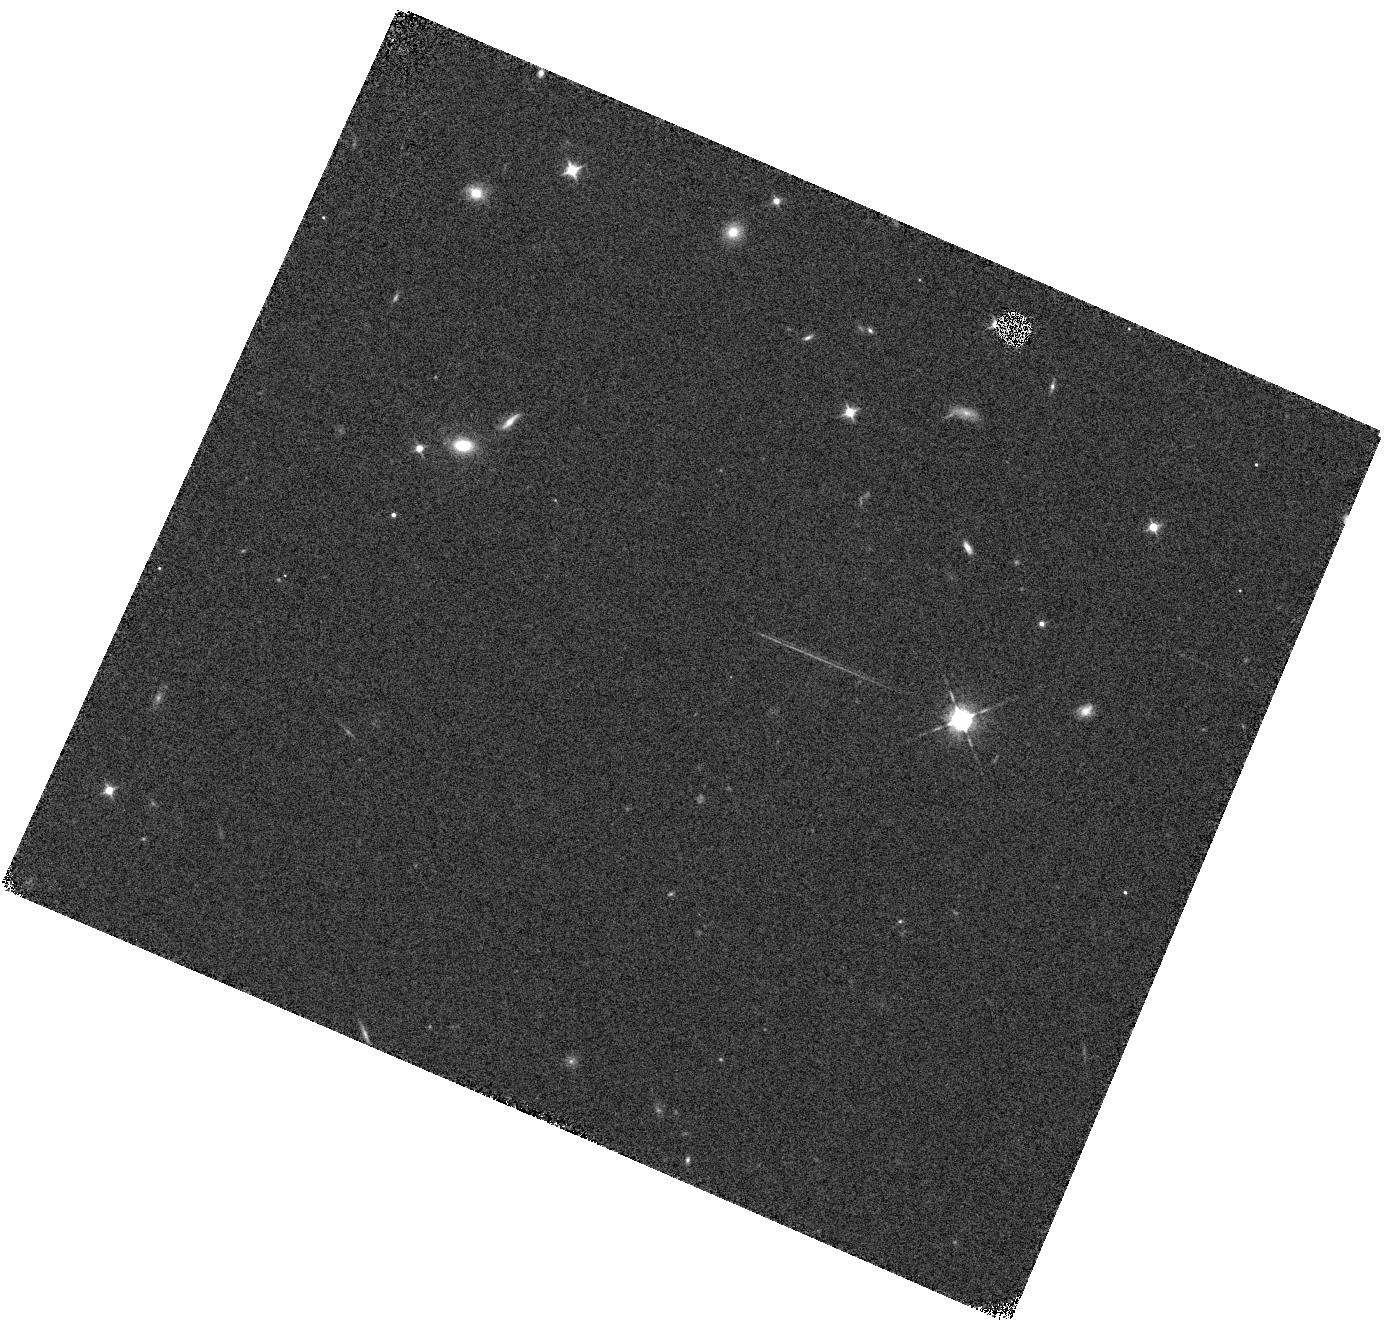
Target: GLEAMJ091734-001243
Instrument: WFC3/IR
Filter: F098M
Exposure: 7 min
Observation ID: hst_16184_06_wfc3_ir_f098m_iebt06

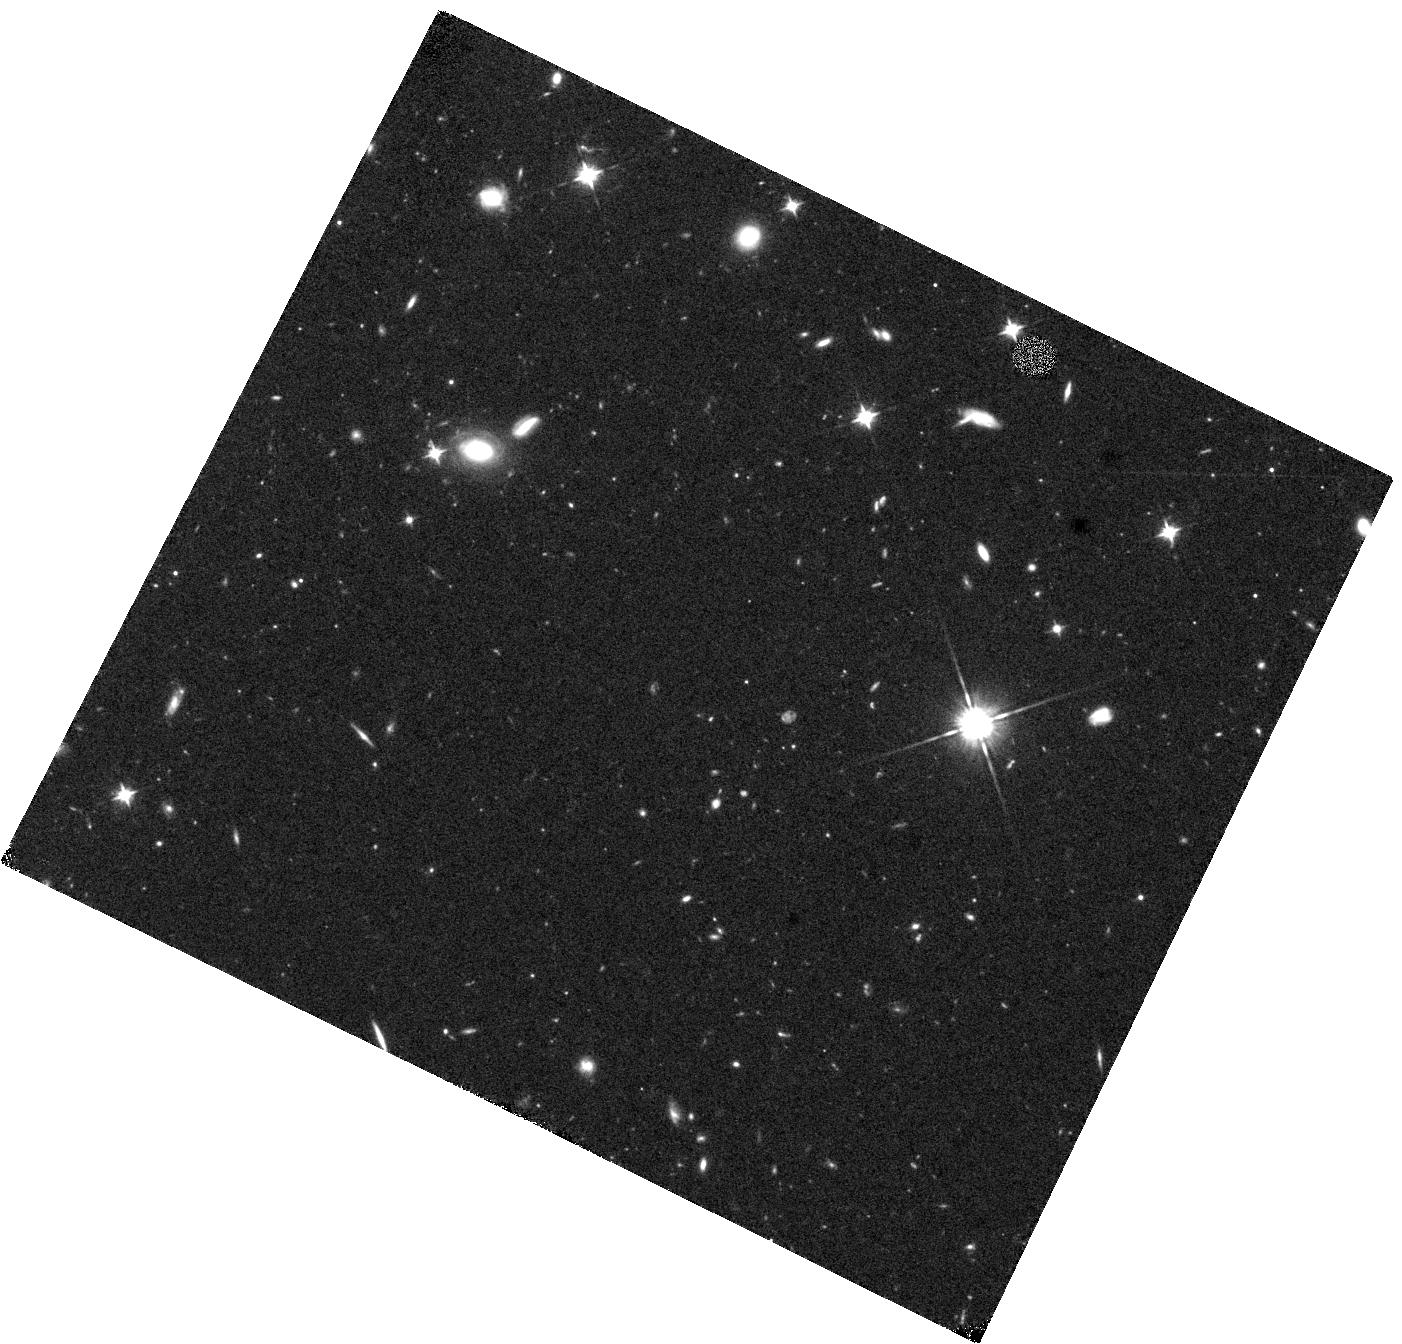
Target: GLEAMJ091734-001243
Instrument: WFC3/IR
Filter: F105W
Exposure: 40 min
Observation ID: hst_16184_01_wfc3_ir_f105w_iebt01

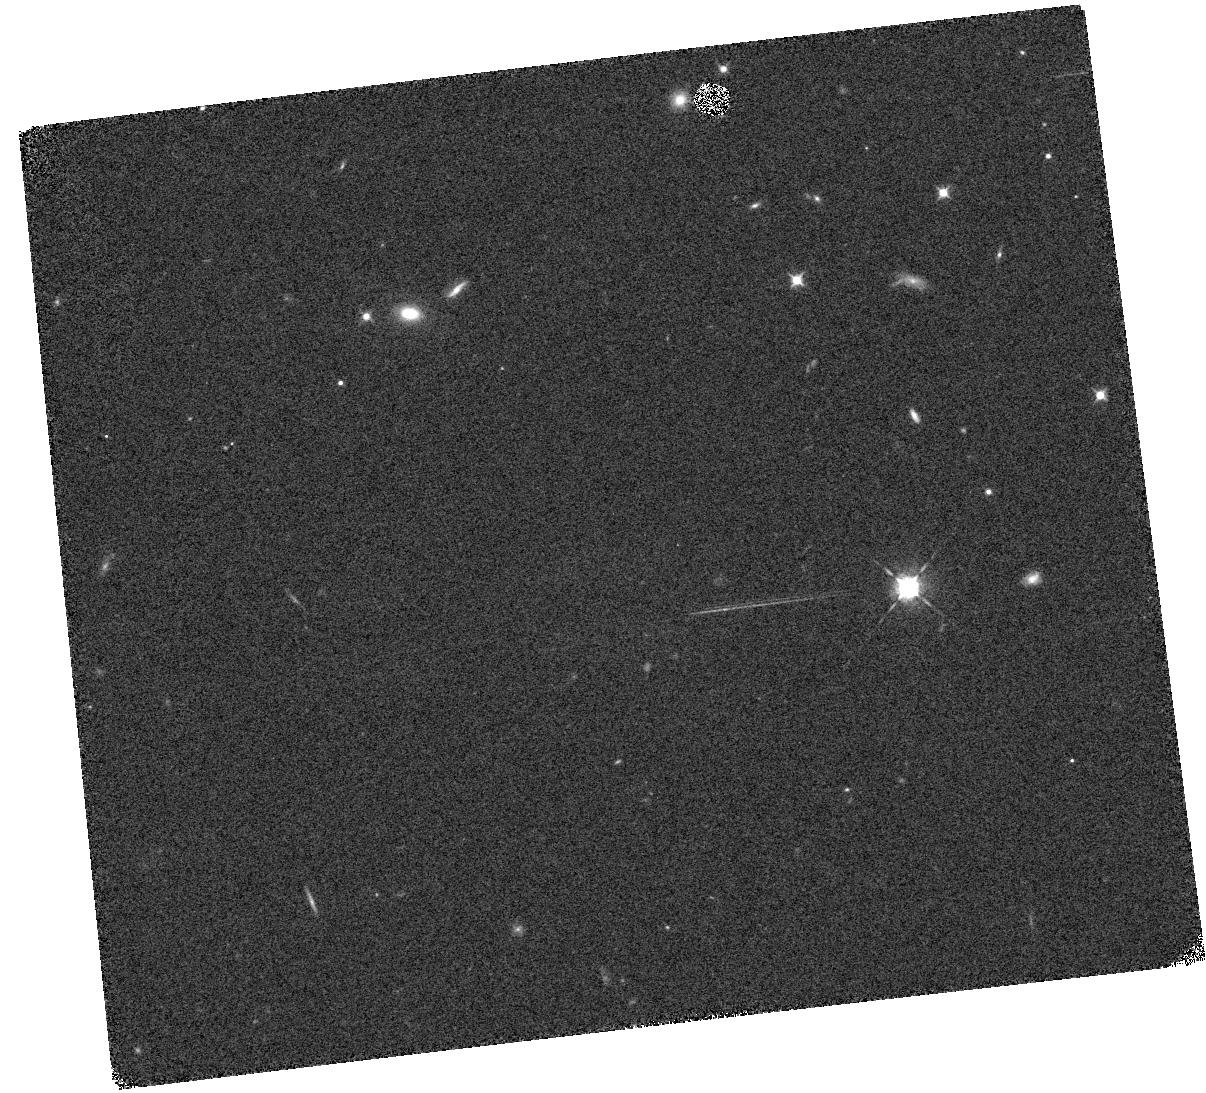
Target: GLEAMJ091734-001243
Instrument: WFC3/IR
Filter: F098M
Exposure: 7 min
Observation ID: hst_16184_07_wfc3_ir_f098m_iebt07

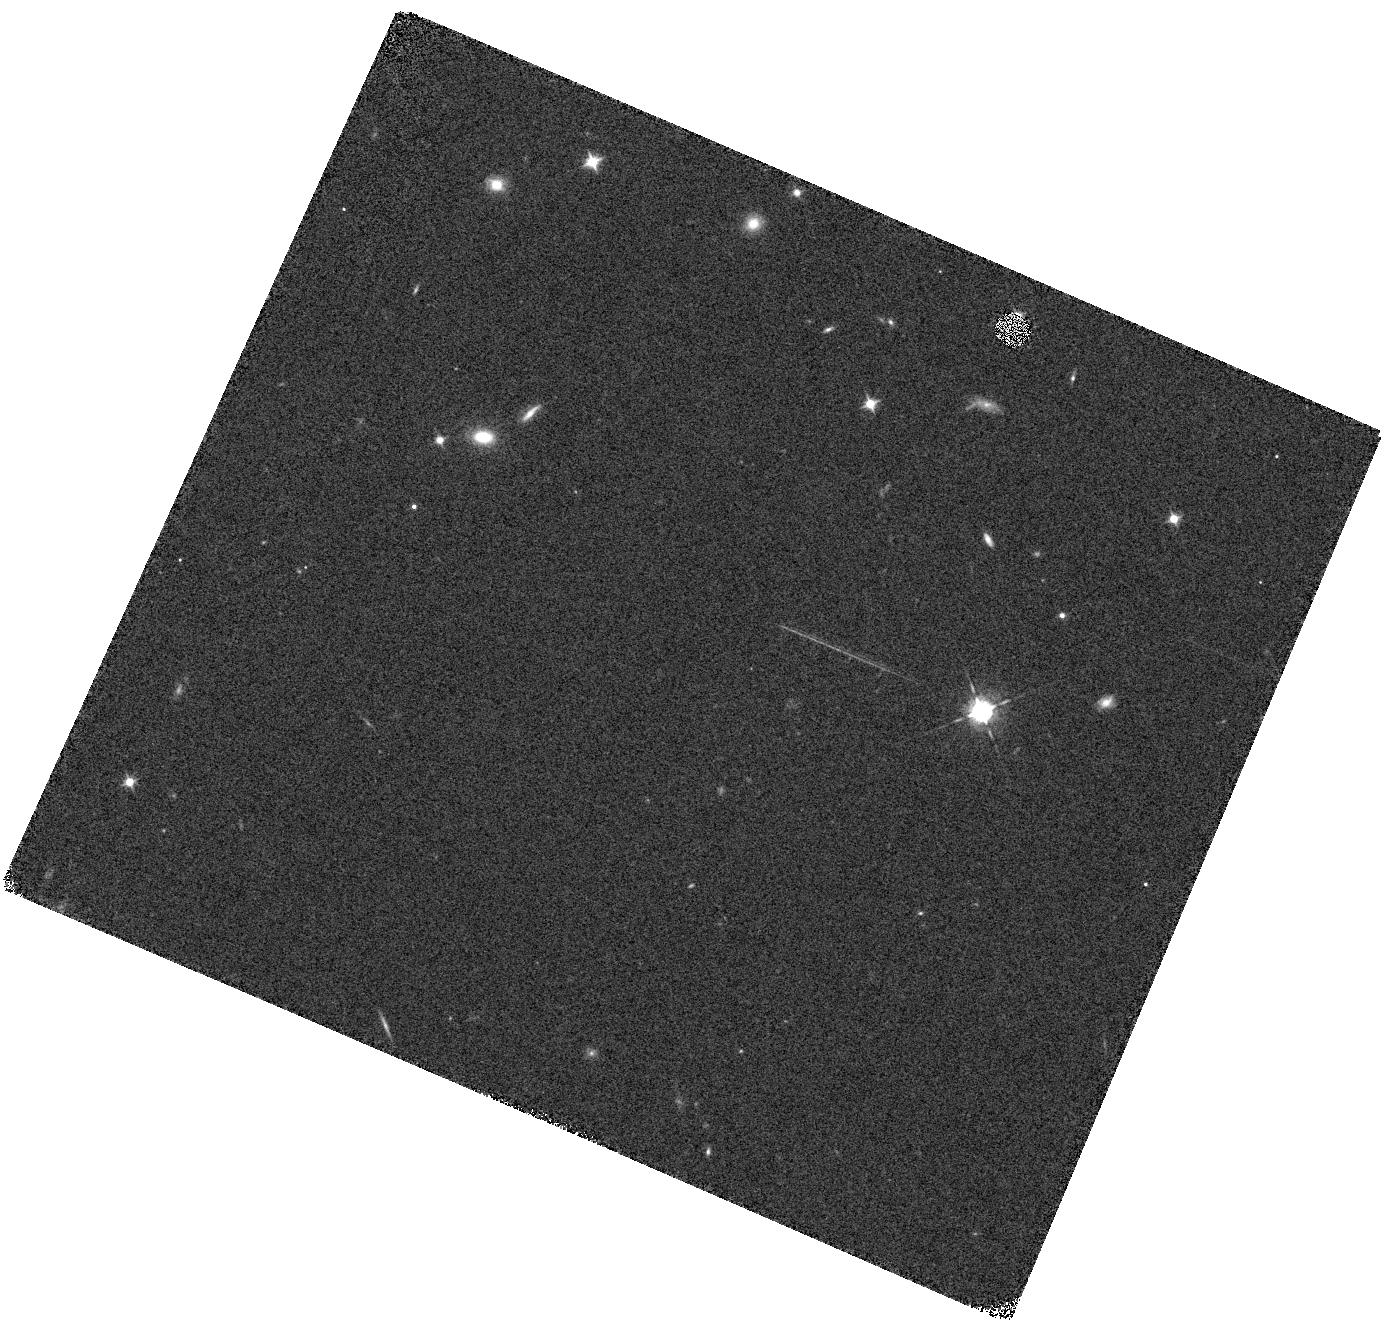
Target: GLEAMJ091734-001243
Instrument: WFC3/IR
Filter: F098M
Exposure: 7 min
Observation ID: hst_16184_02_wfc3_ir_f098m_iebt02

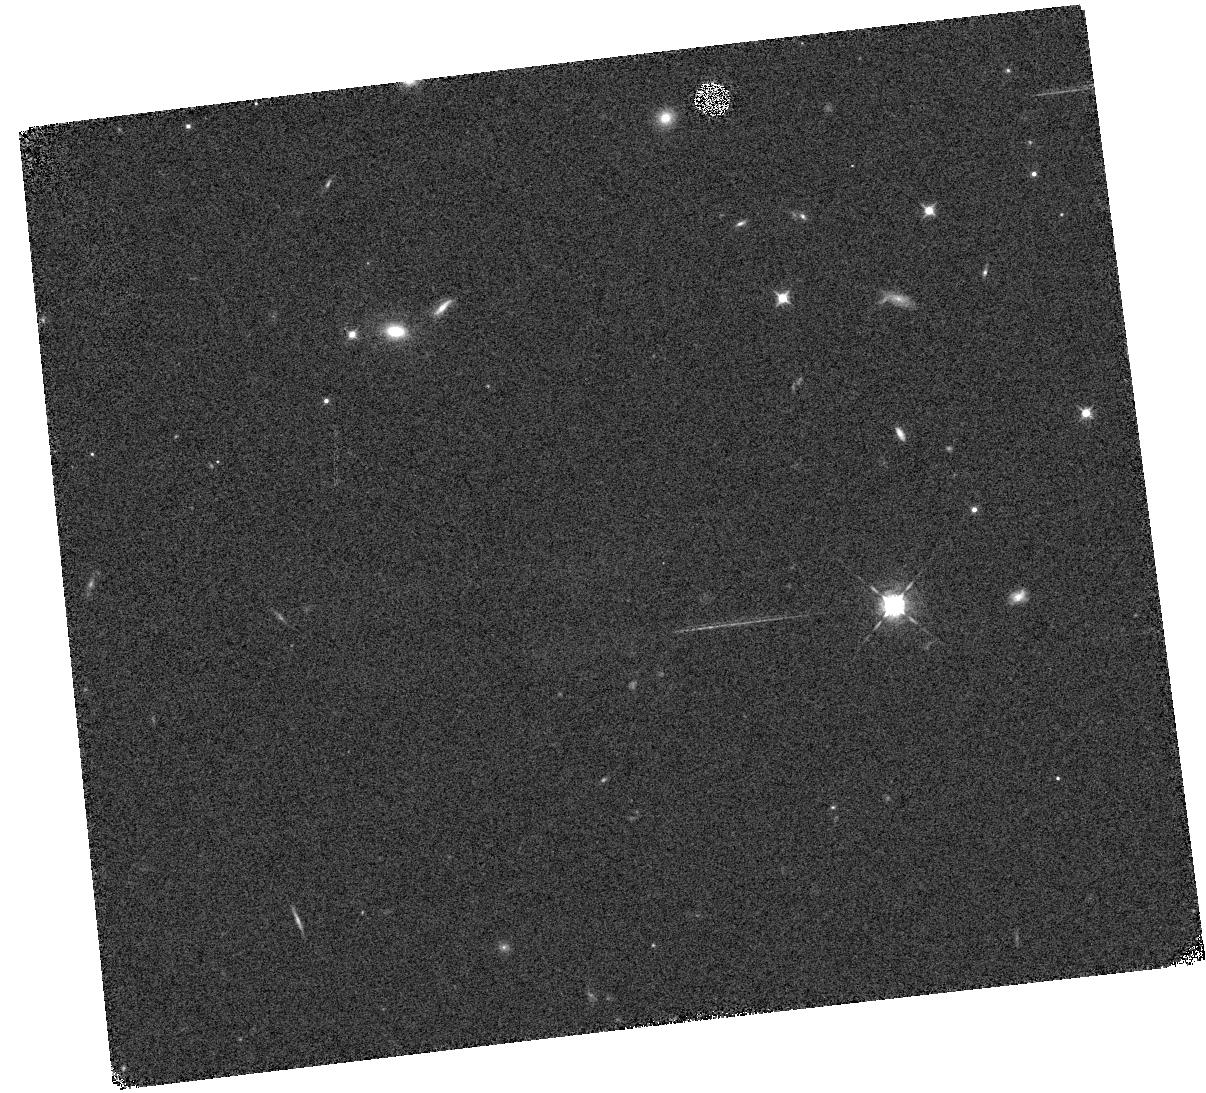
Target: GLEAMJ091734-001243
Instrument: WFC3/IR
Filter: F098M
Exposure: 7 min
Observation ID: hst_16184_08_wfc3_ir_f098m_iebt08

Lyman-alpha Observations of a z=10.15 Powerful Radio Galaxy (PI: Seymour, Nicholas)

Powerful radio galaxies have been unique probes of the distant Universe for many decades. This proposal requests WFC3 grism and imaging observations to characterize the Lyman-alpha break/emission line in a redshift 10.15 powerful radio galaxy. This detection would be by far the most distant super-massive black hole (SMBH) and active galactic nucleus (AGN) known. At this redshift the radio galaxy would lie at the centre of a highly ionised Stromgren sphere ionised by star-formation, inverse Compton emission from the jets, and possibly accretion onto the SMBH. As well as reafirming the redshift of the host, these observations will potentially reveal the complex interaction of this radio-loud AGN with its local environment. Due to the poor transmission of the Earth's atmosphere, Hubble is the only facility which can conduct these observations.